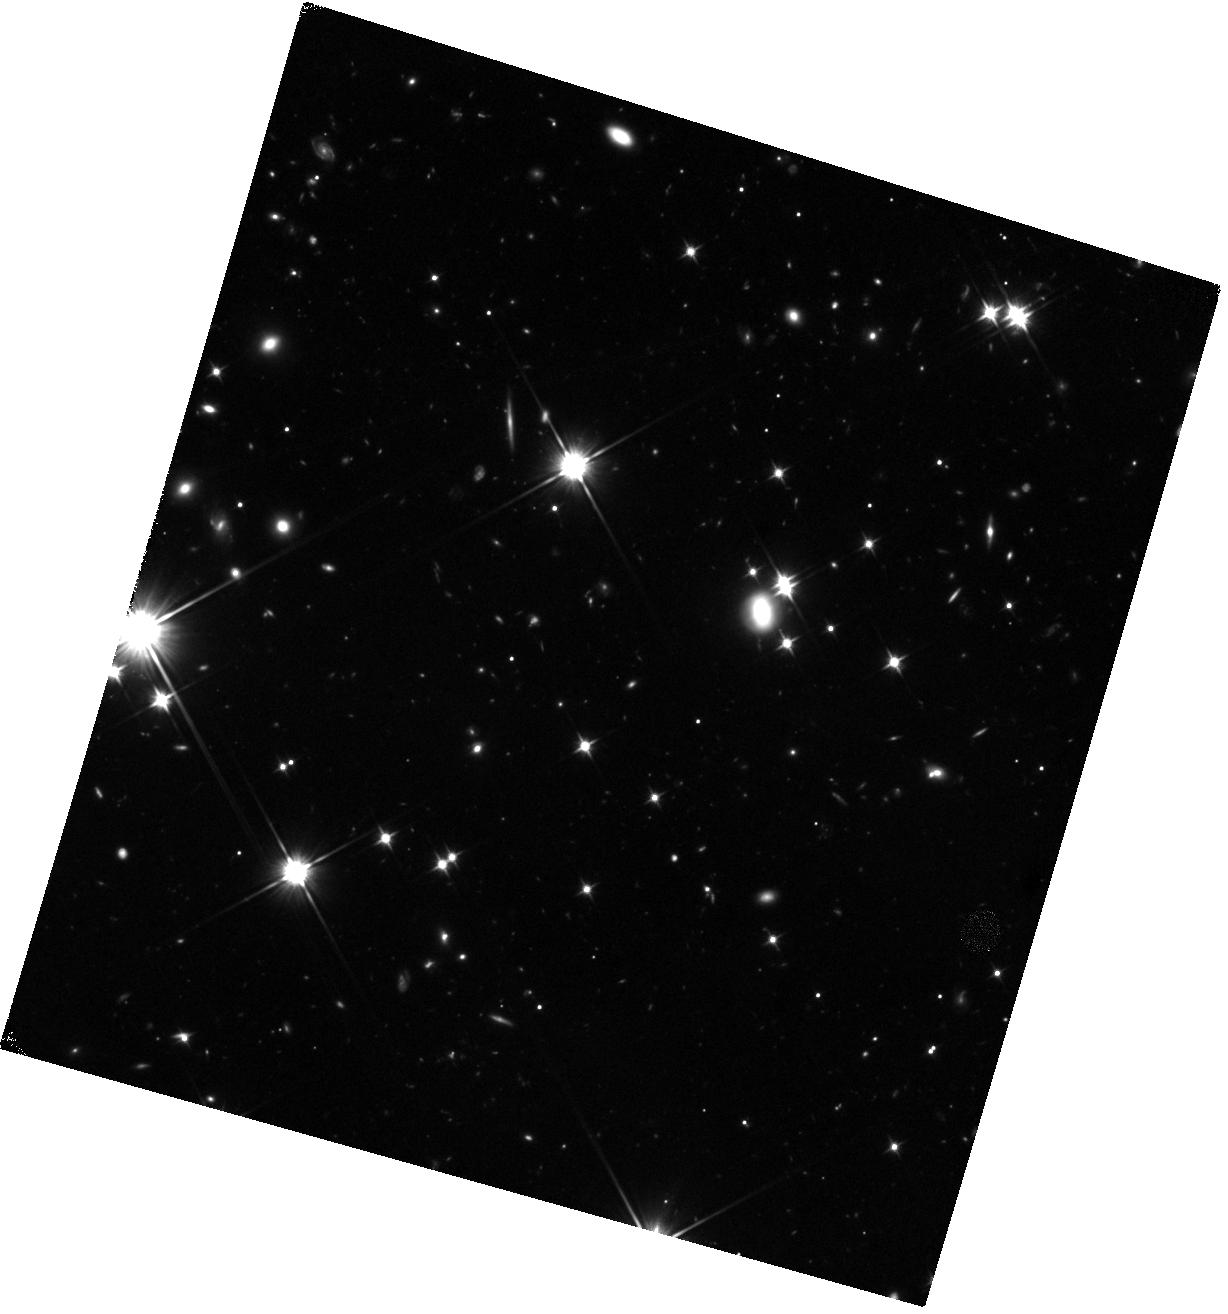
Target: GRB-160509A. Instrument: WFC3/IR. Filter: F110W. Exposure: 45 min. Observation ID: hst_14353_11_wfc3_ir_f110w_id2t11

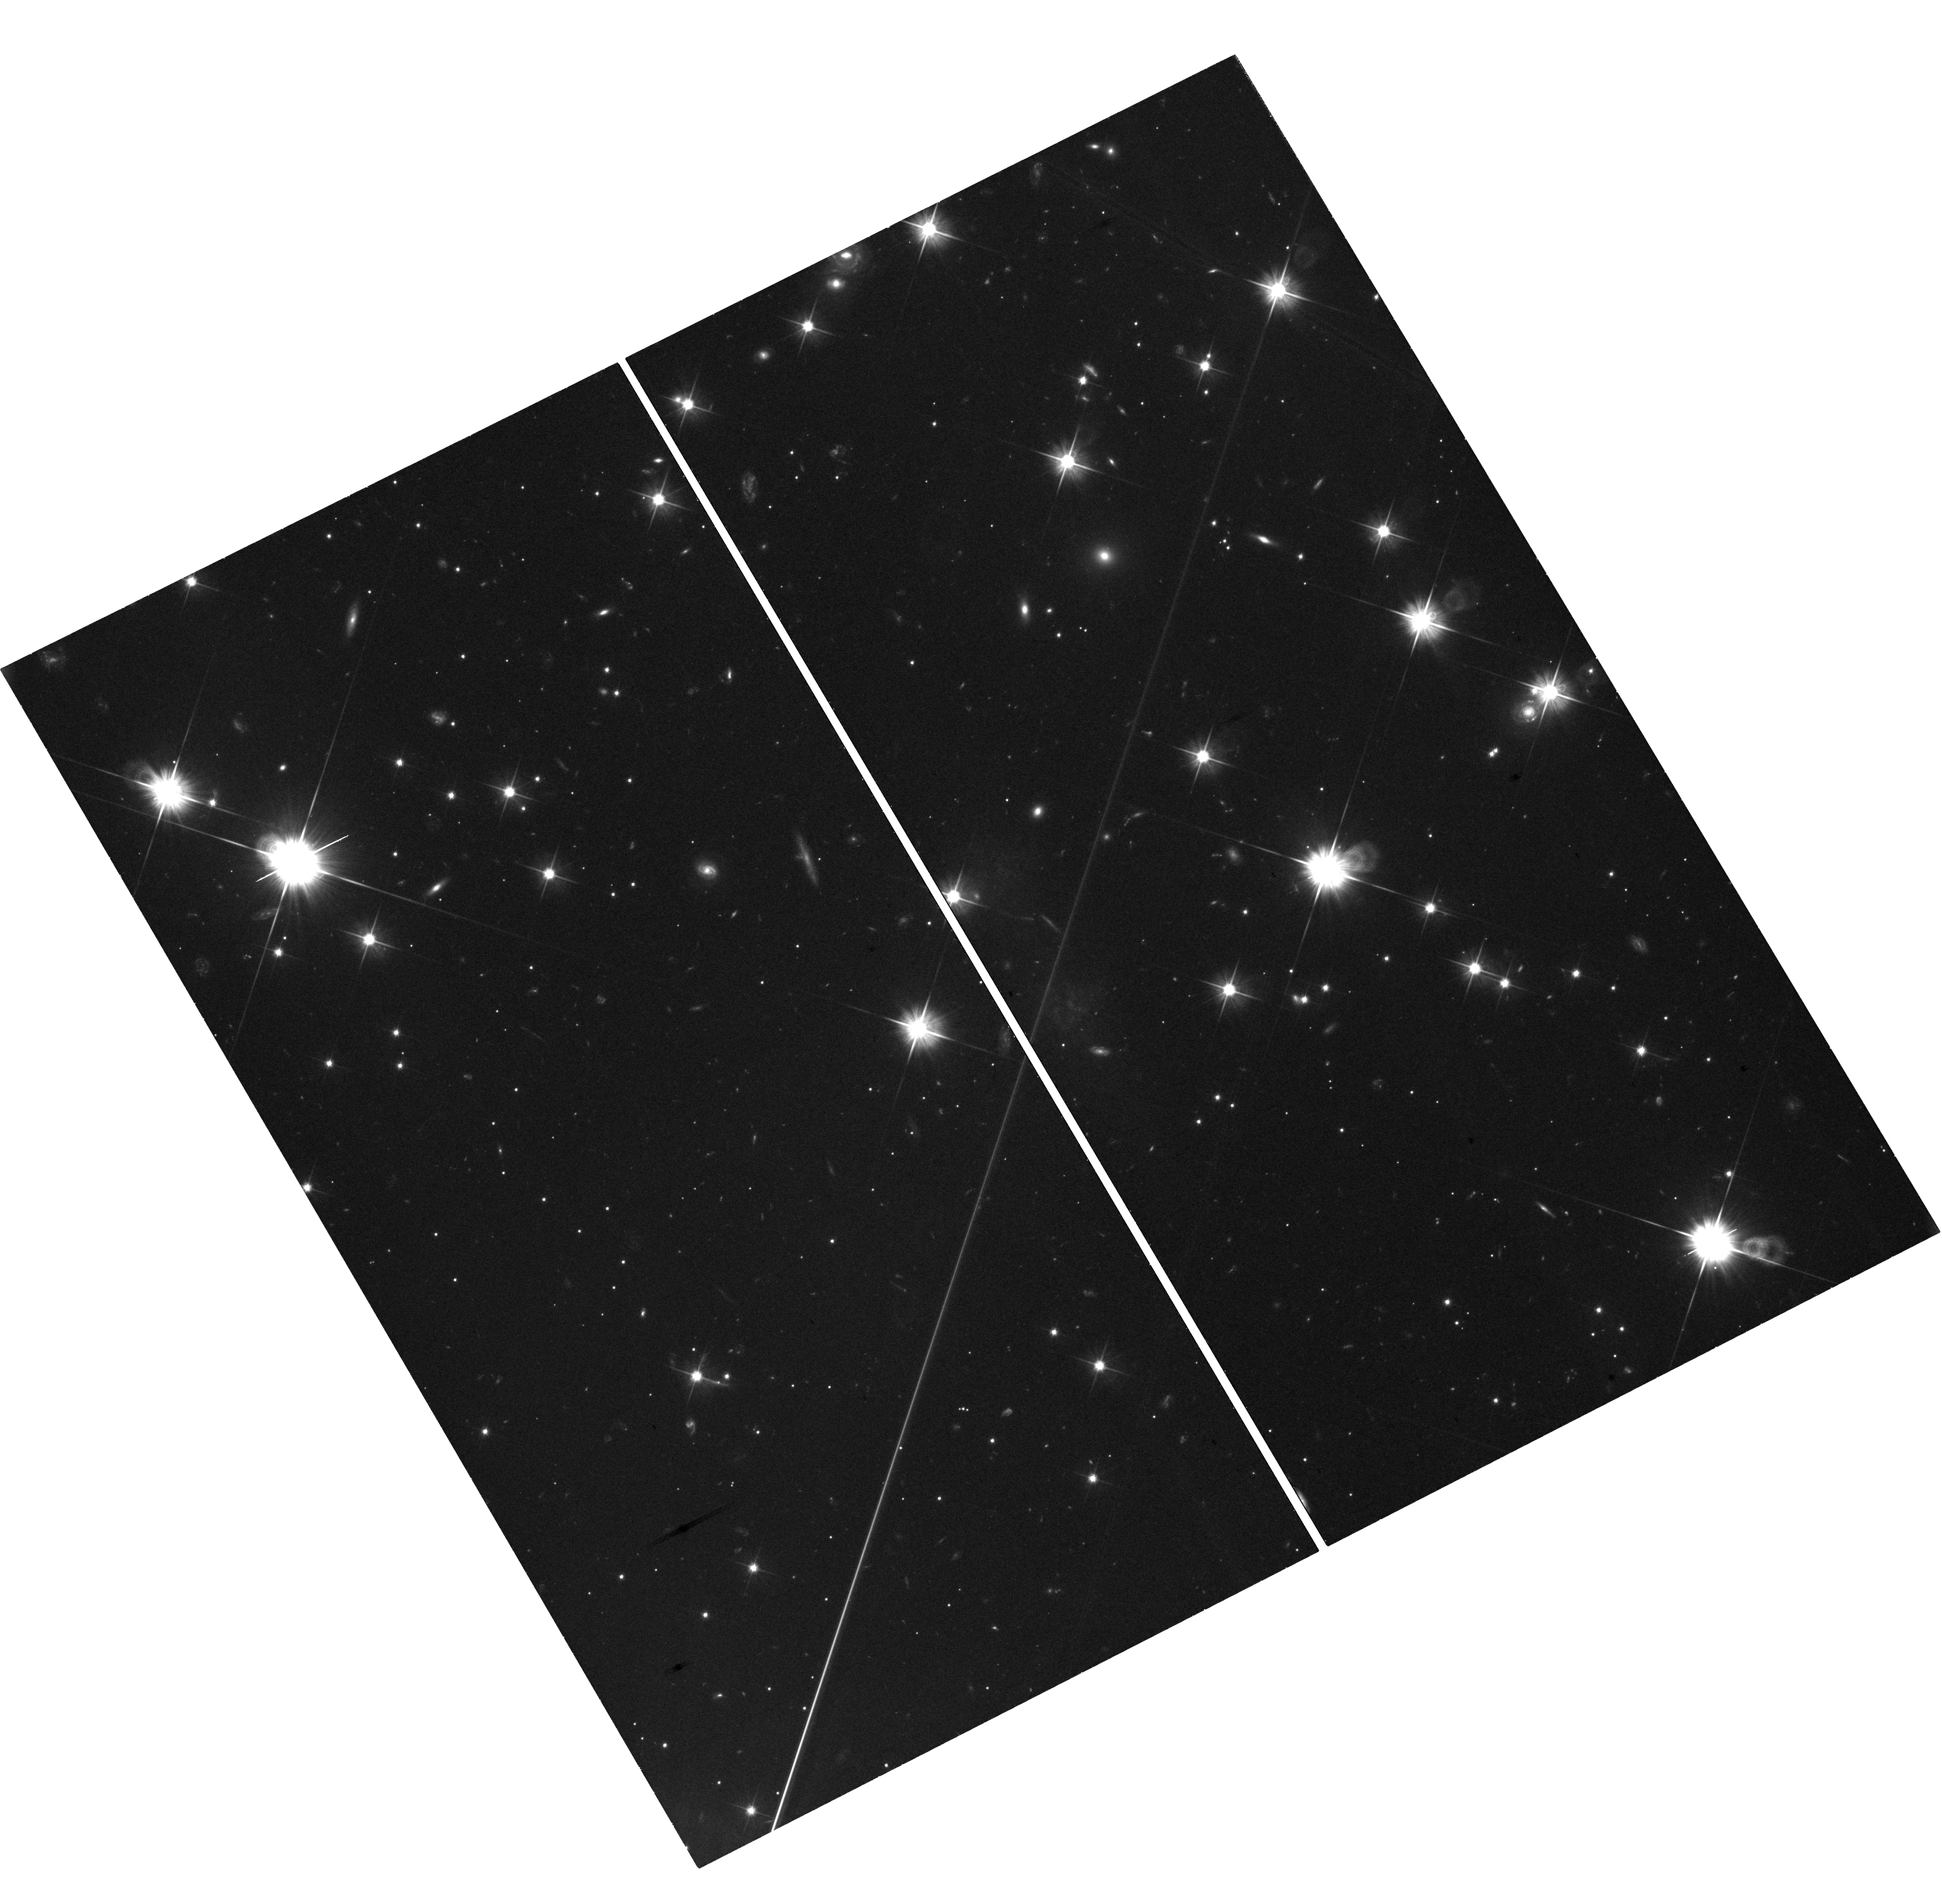
Target: GRB-160625B. Instrument: WFC3/UVIS. Filter: F606W. Exposure: 1.3 h. Observation ID: hst_14353_22_wfc3_uvis_f606w_id2t22

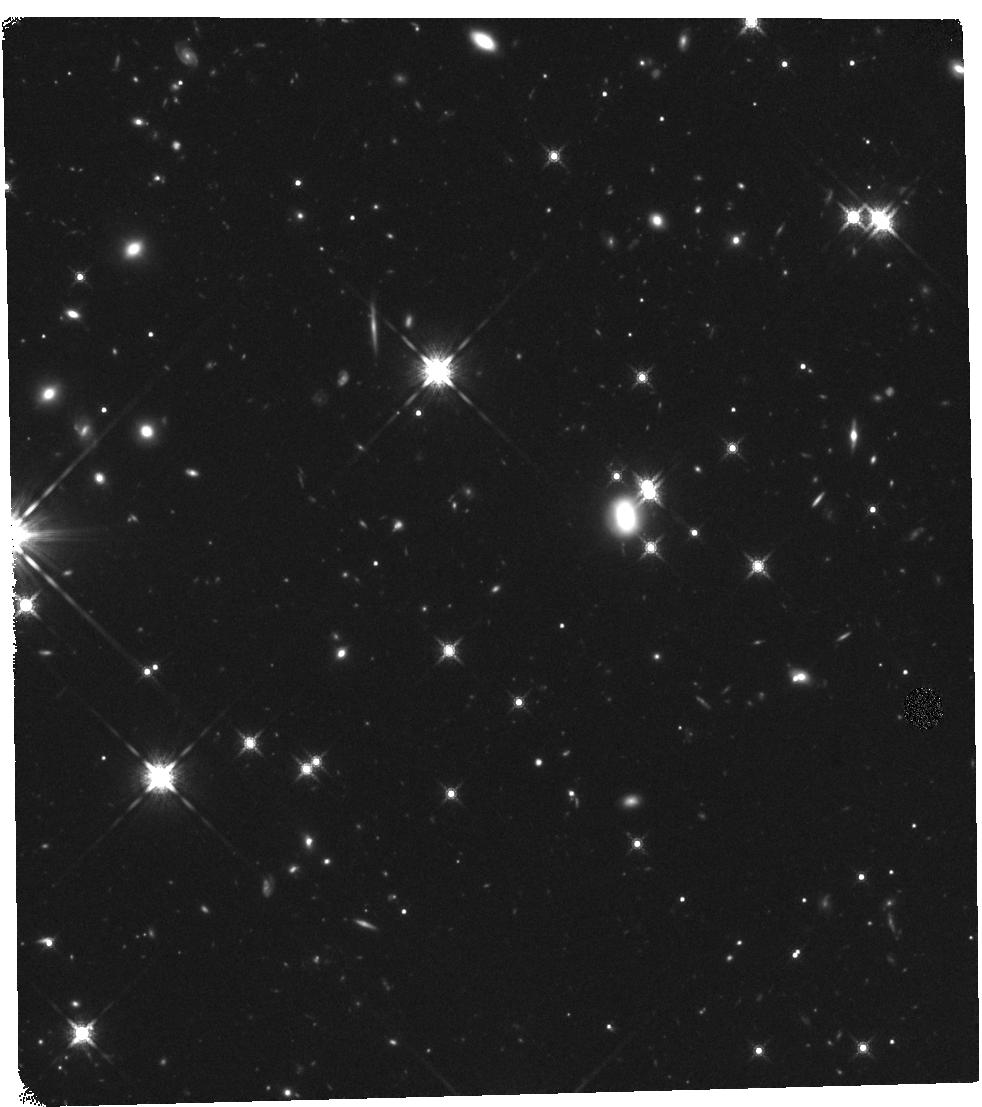
Target: GRB-160509A. Instrument: WFC3/IR. Filter: F160W. Exposure: 47 min. Observation ID: hst_14353_10_wfc3_ir_f160w_id2t10

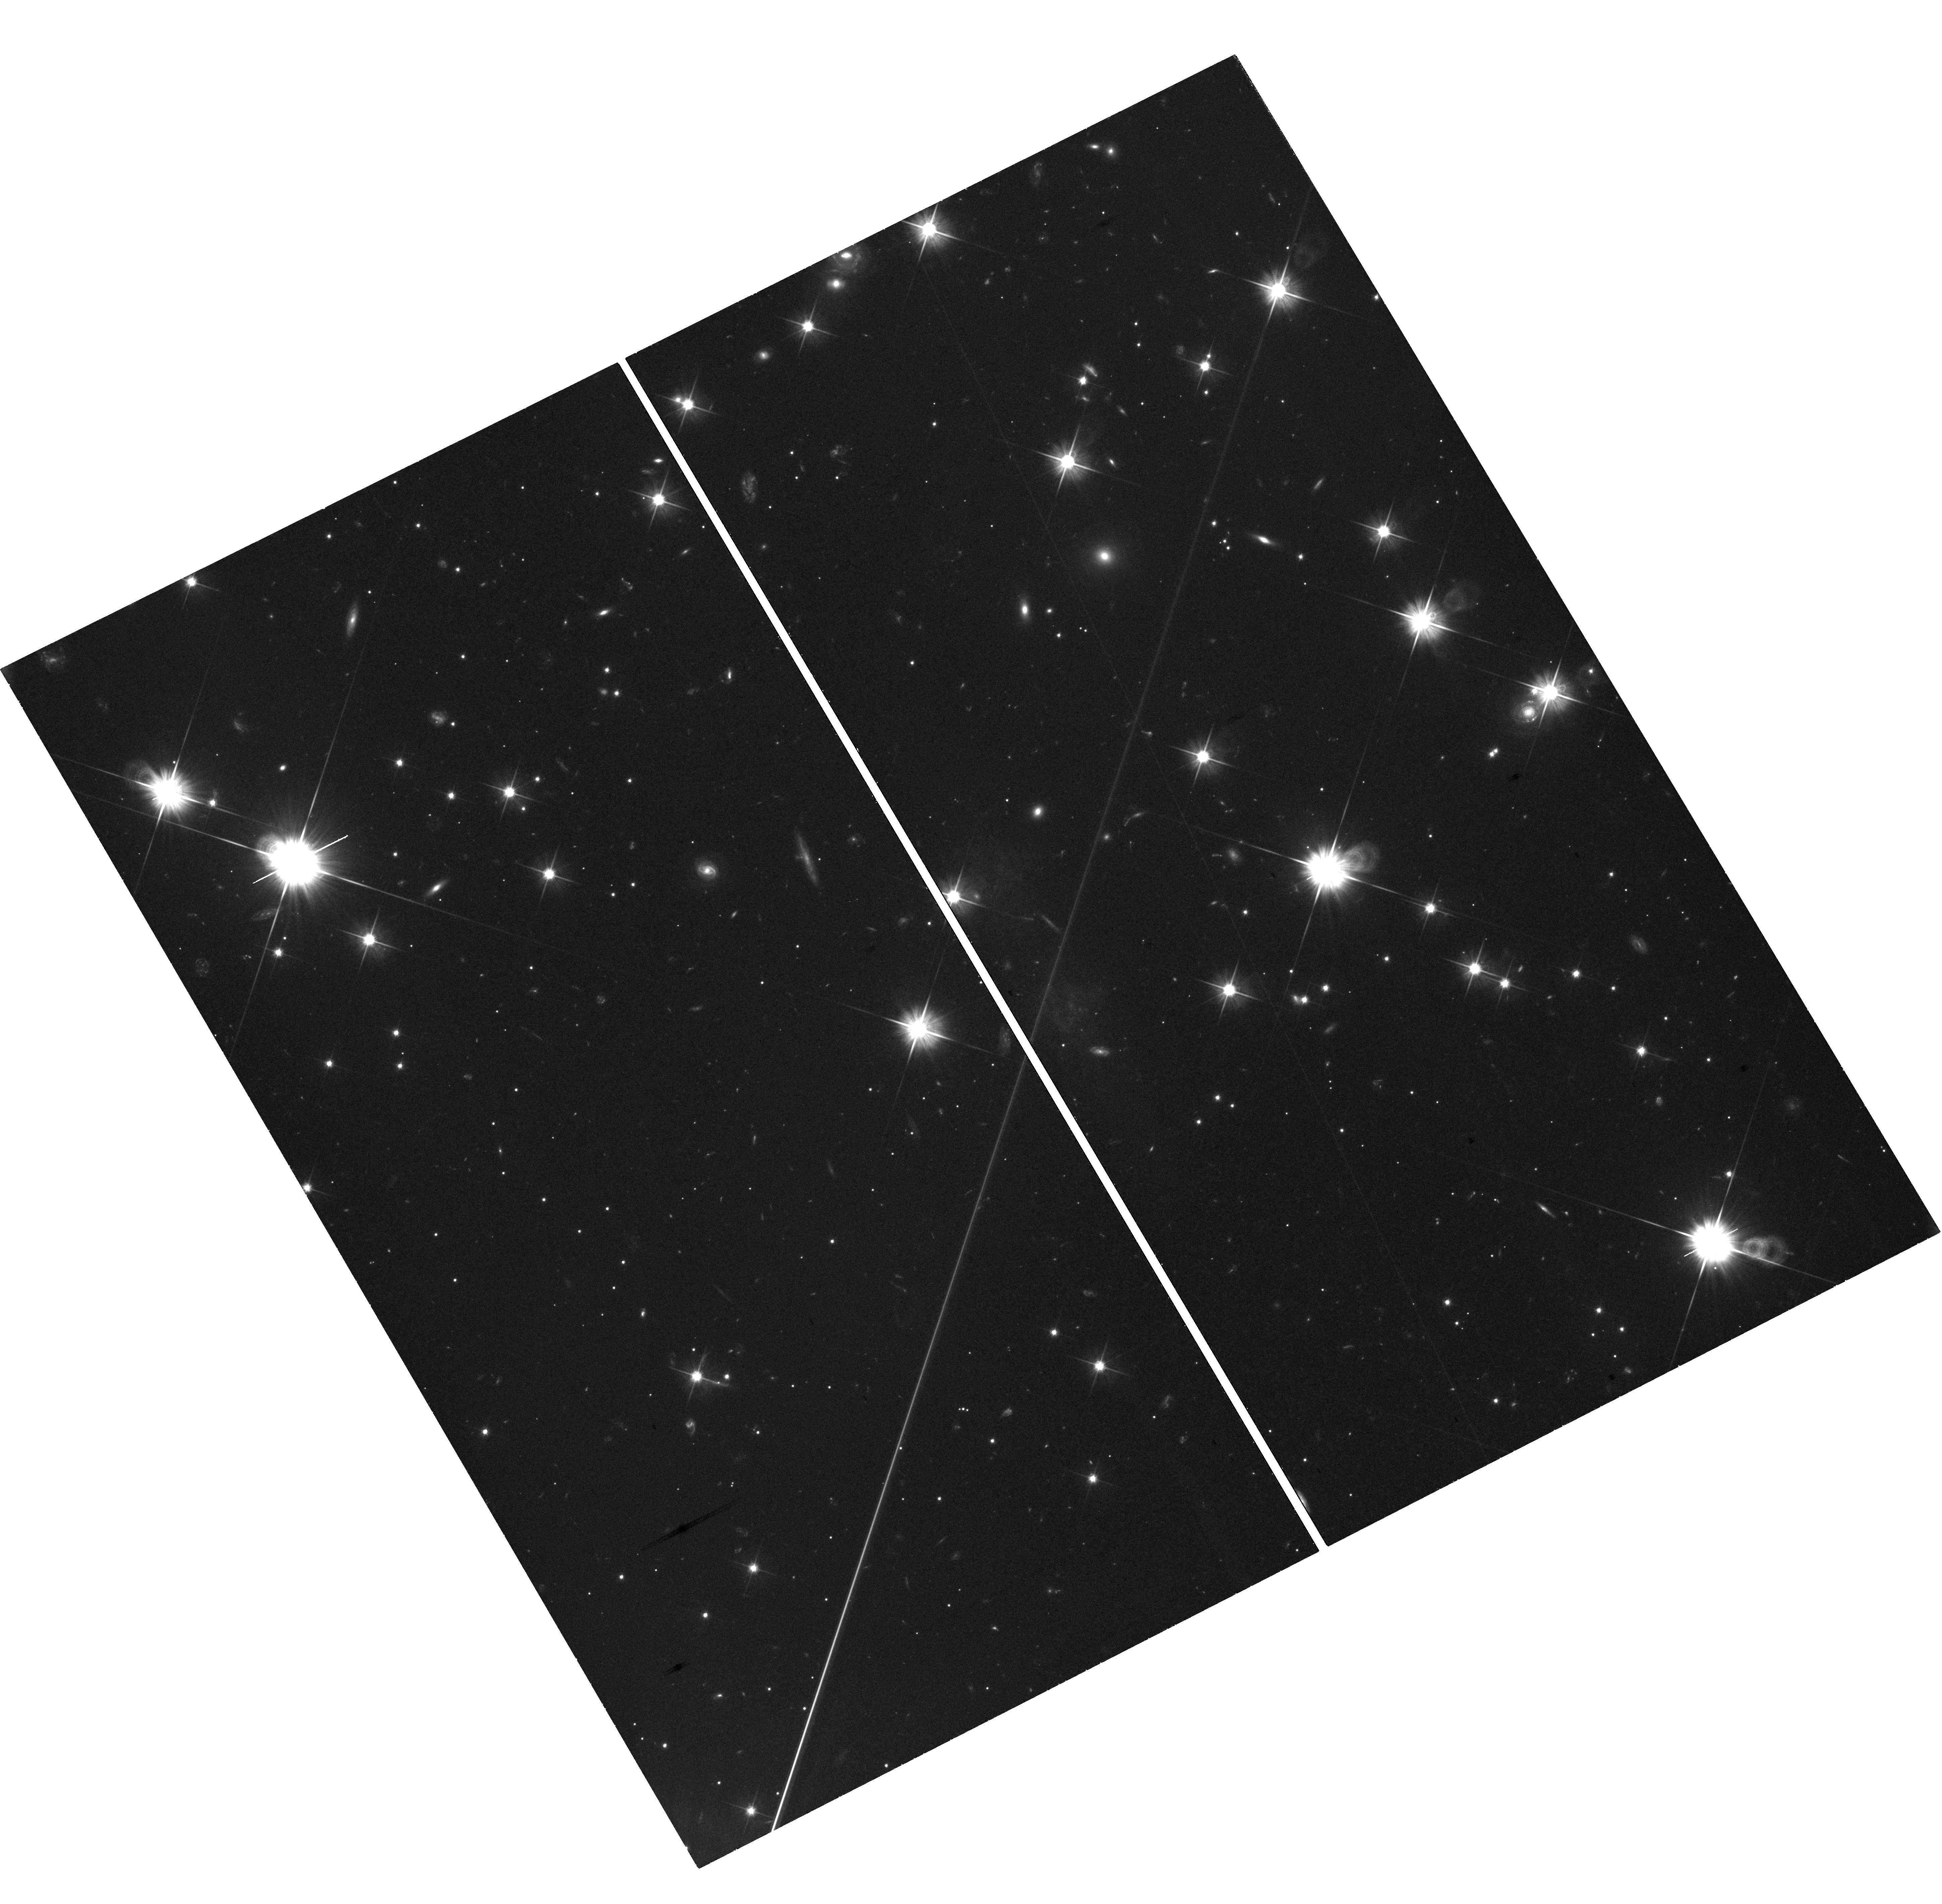
Target: GRB-160625B. Instrument: WFC3/UVIS. Filter: F606W. Exposure: 1.3 h. Observation ID: hst_14353_23_wfc3_uvis_f606w_id2t23

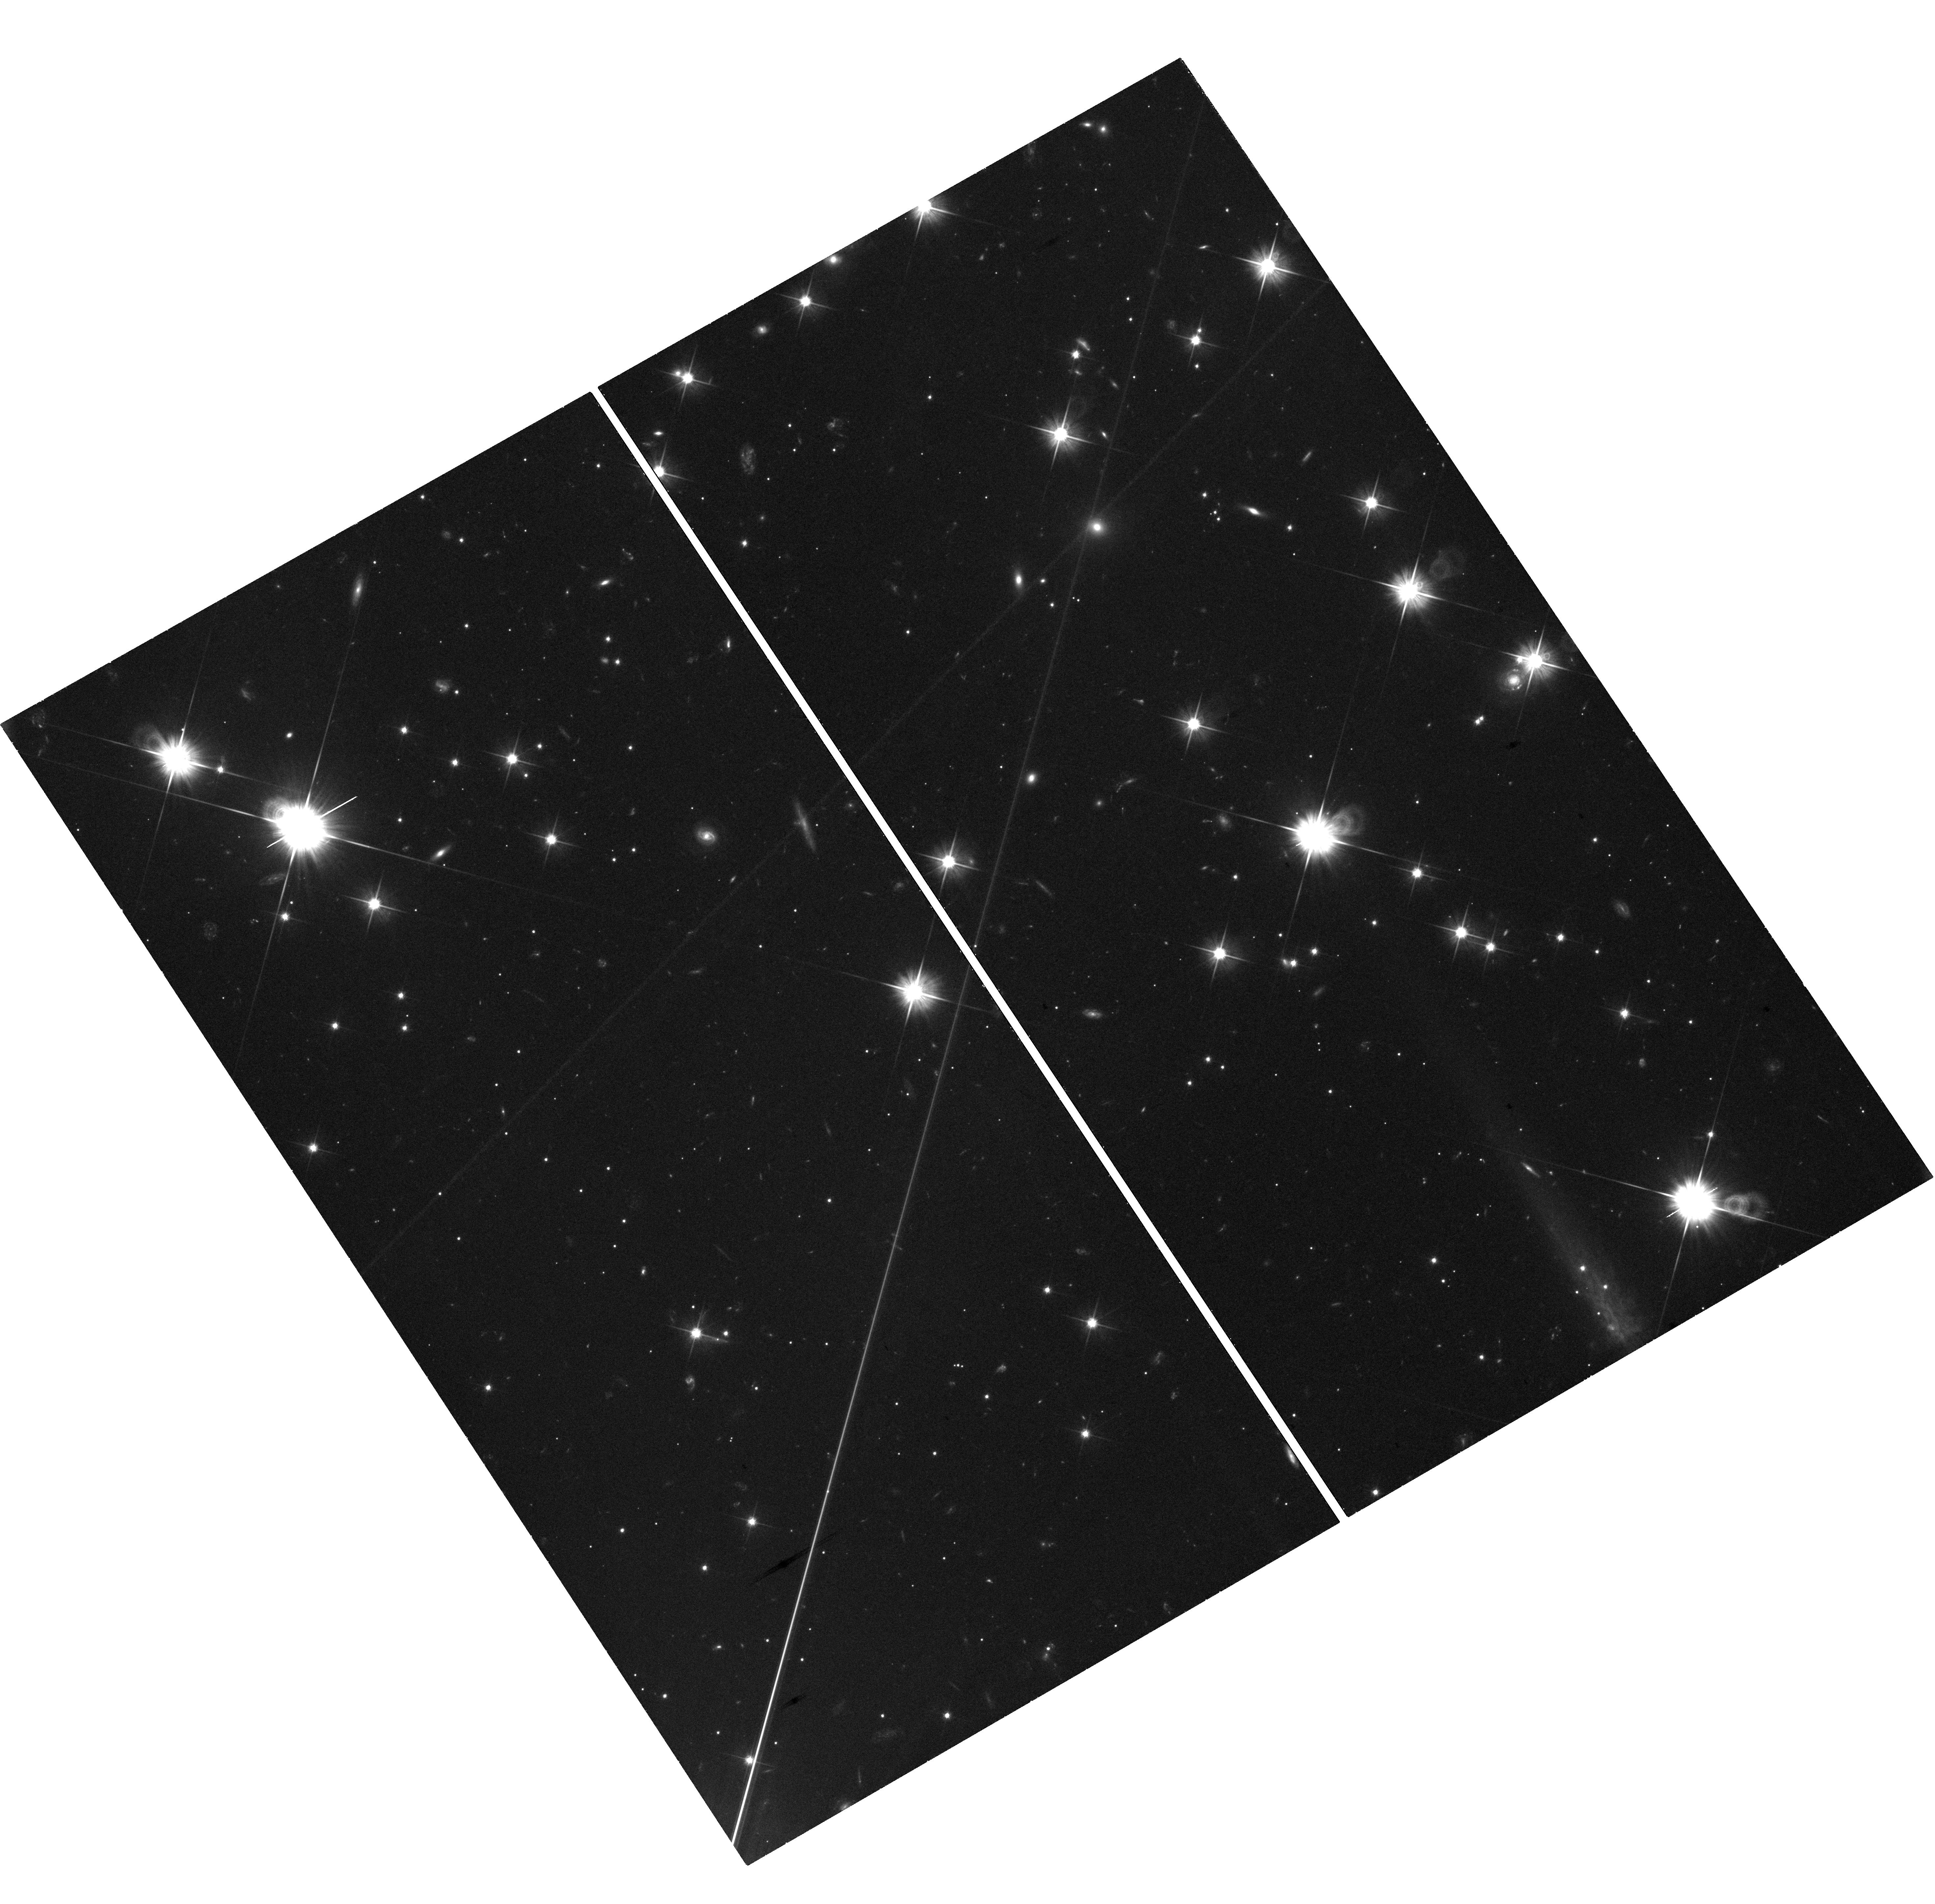
Target: GRB-160625B. Instrument: WFC3/UVIS. Filter: F606W. Exposure: 1.3 h. Observation ID: hst_14353_21_wfc3_uvis_f606w_id2t21

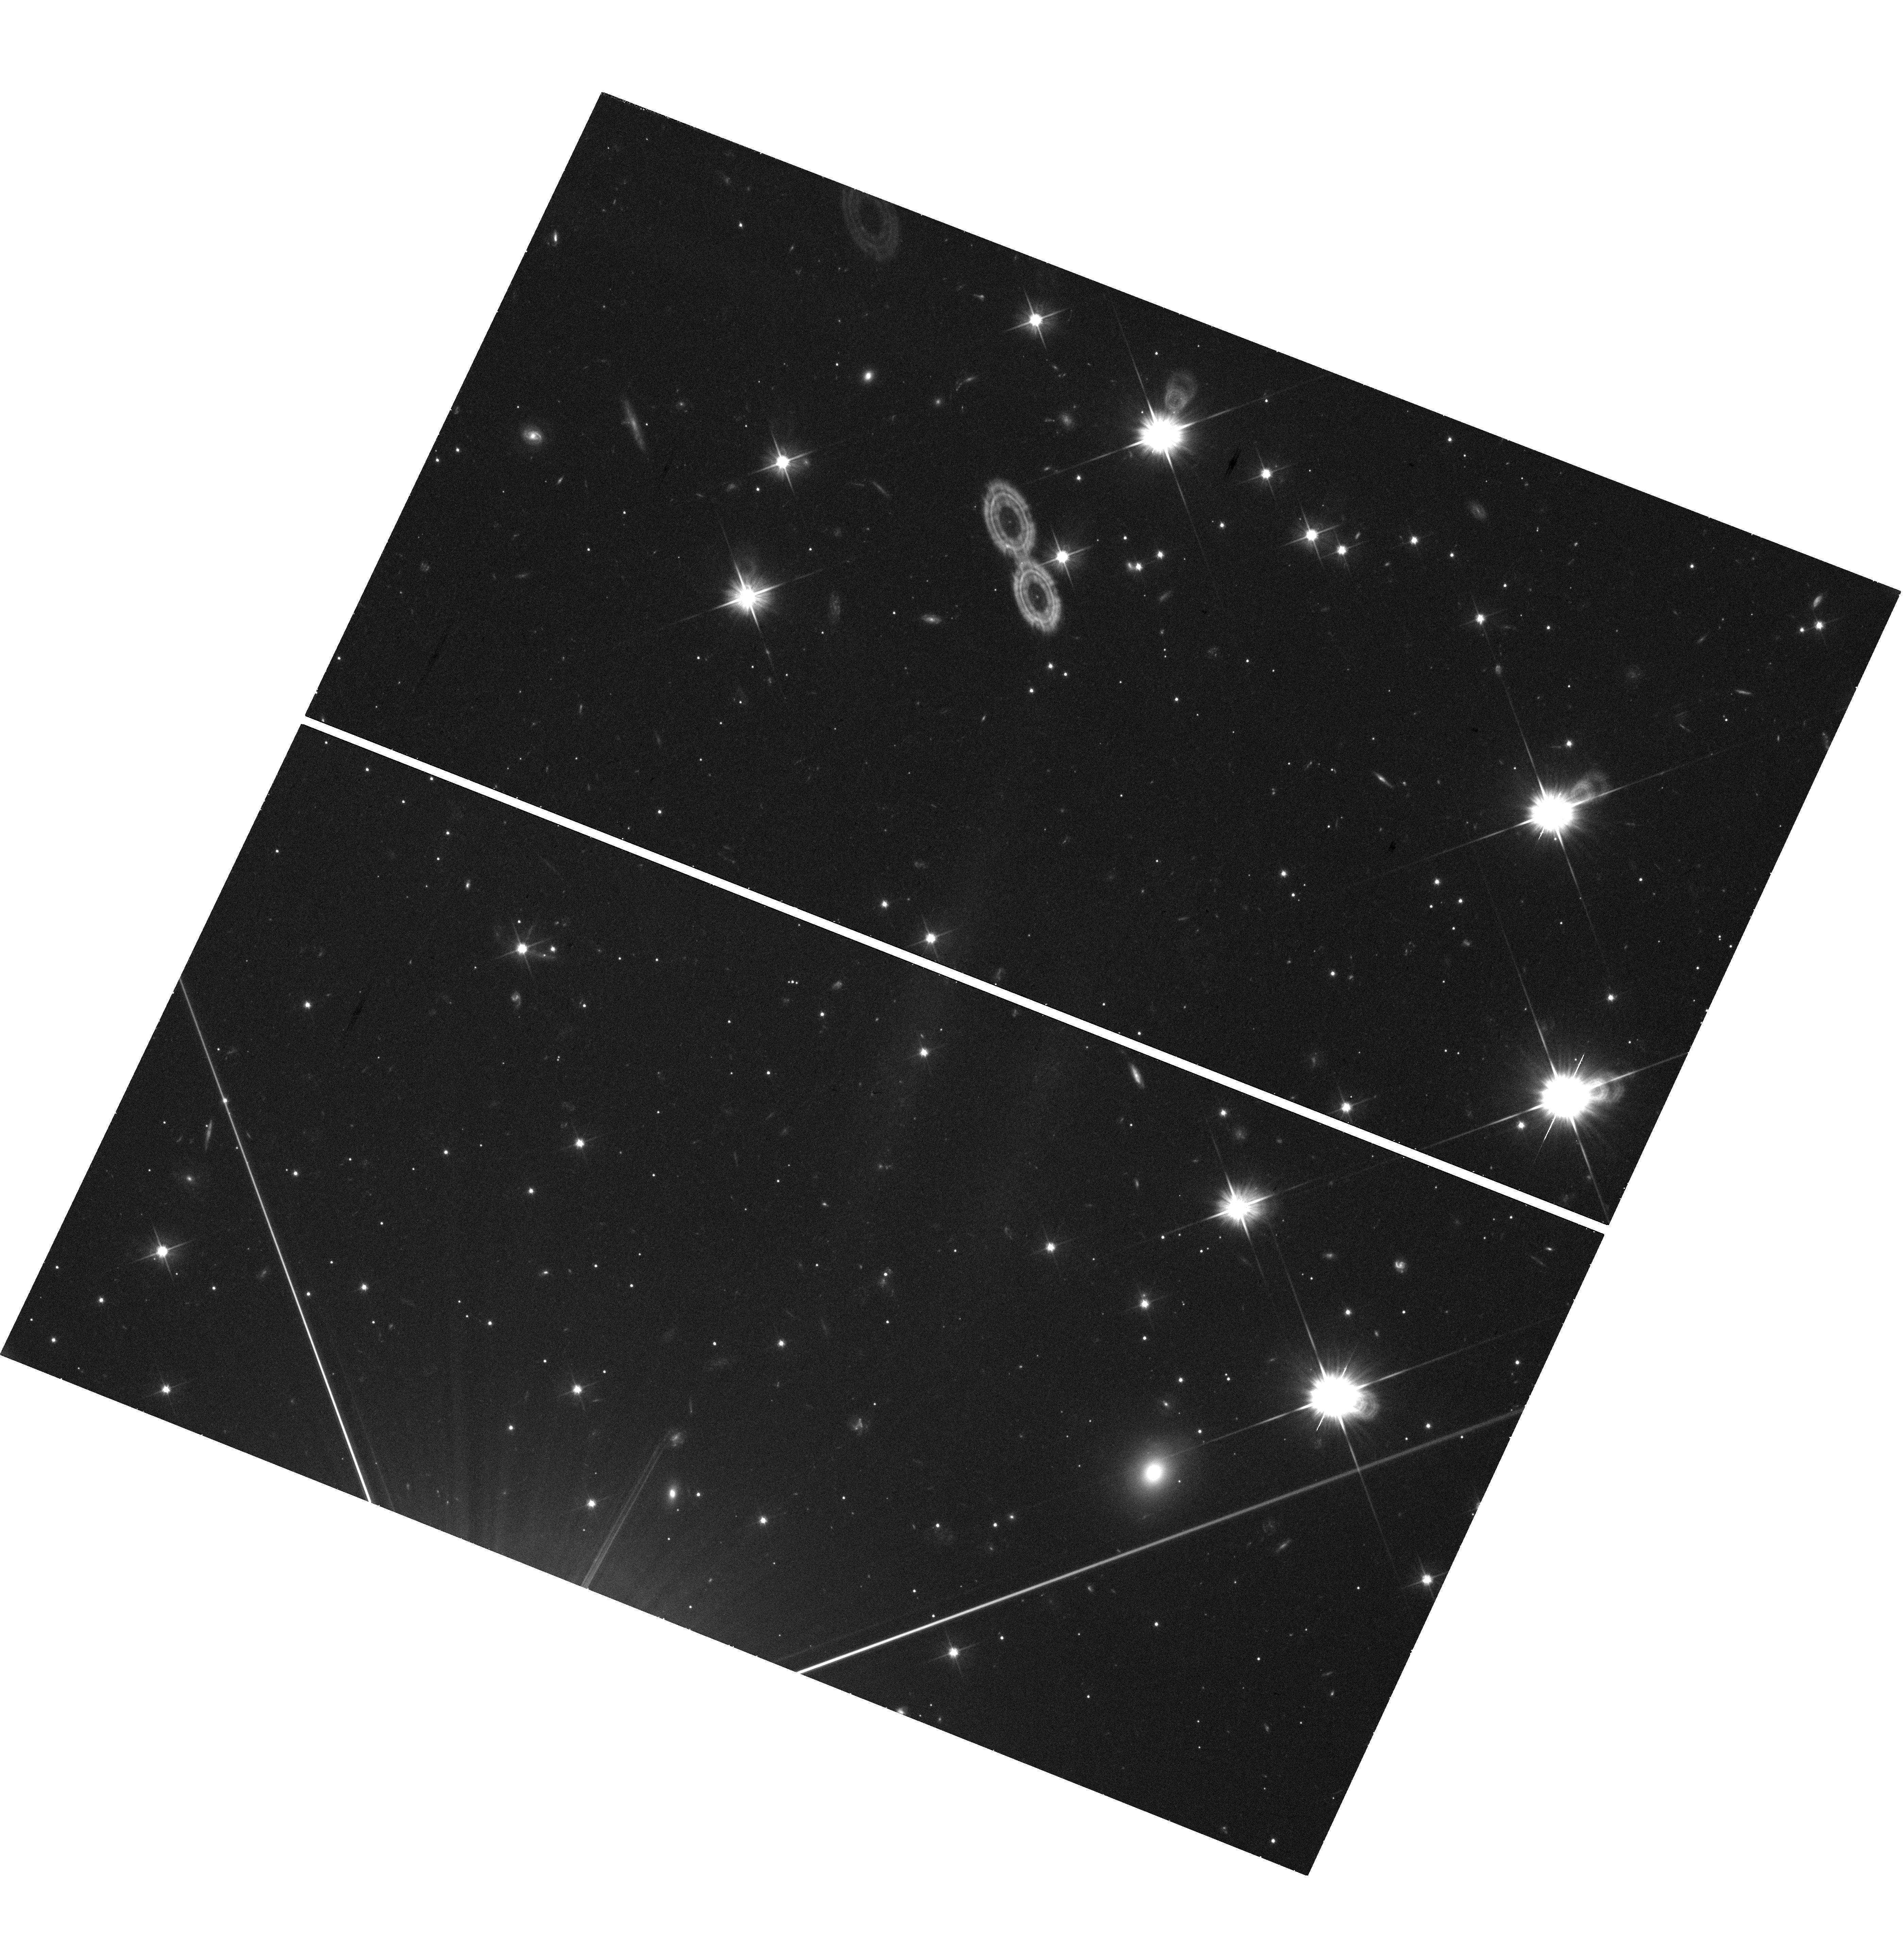
Target: GRB-160625B. Instrument: WFC3/UVIS. Filter: F606W. Exposure: 40 min. Observation ID: hst_14353_20_wfc3_uvis_f606w_id2t20

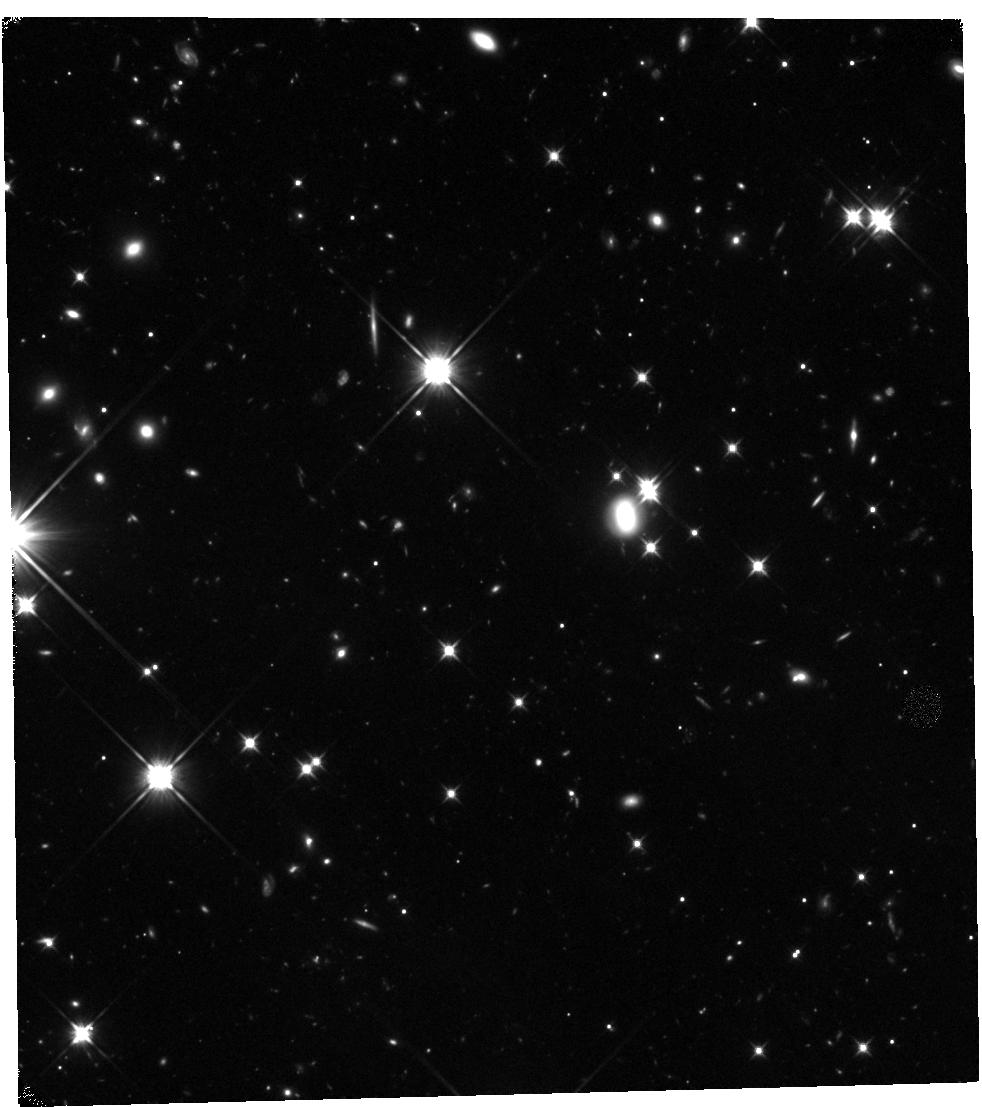
Target: GRB-160509A. Instrument: WFC3/IR. Filter: F110W. Exposure: 45 min. Observation ID: hst_14353_10_wfc3_ir_f110w_id2t10

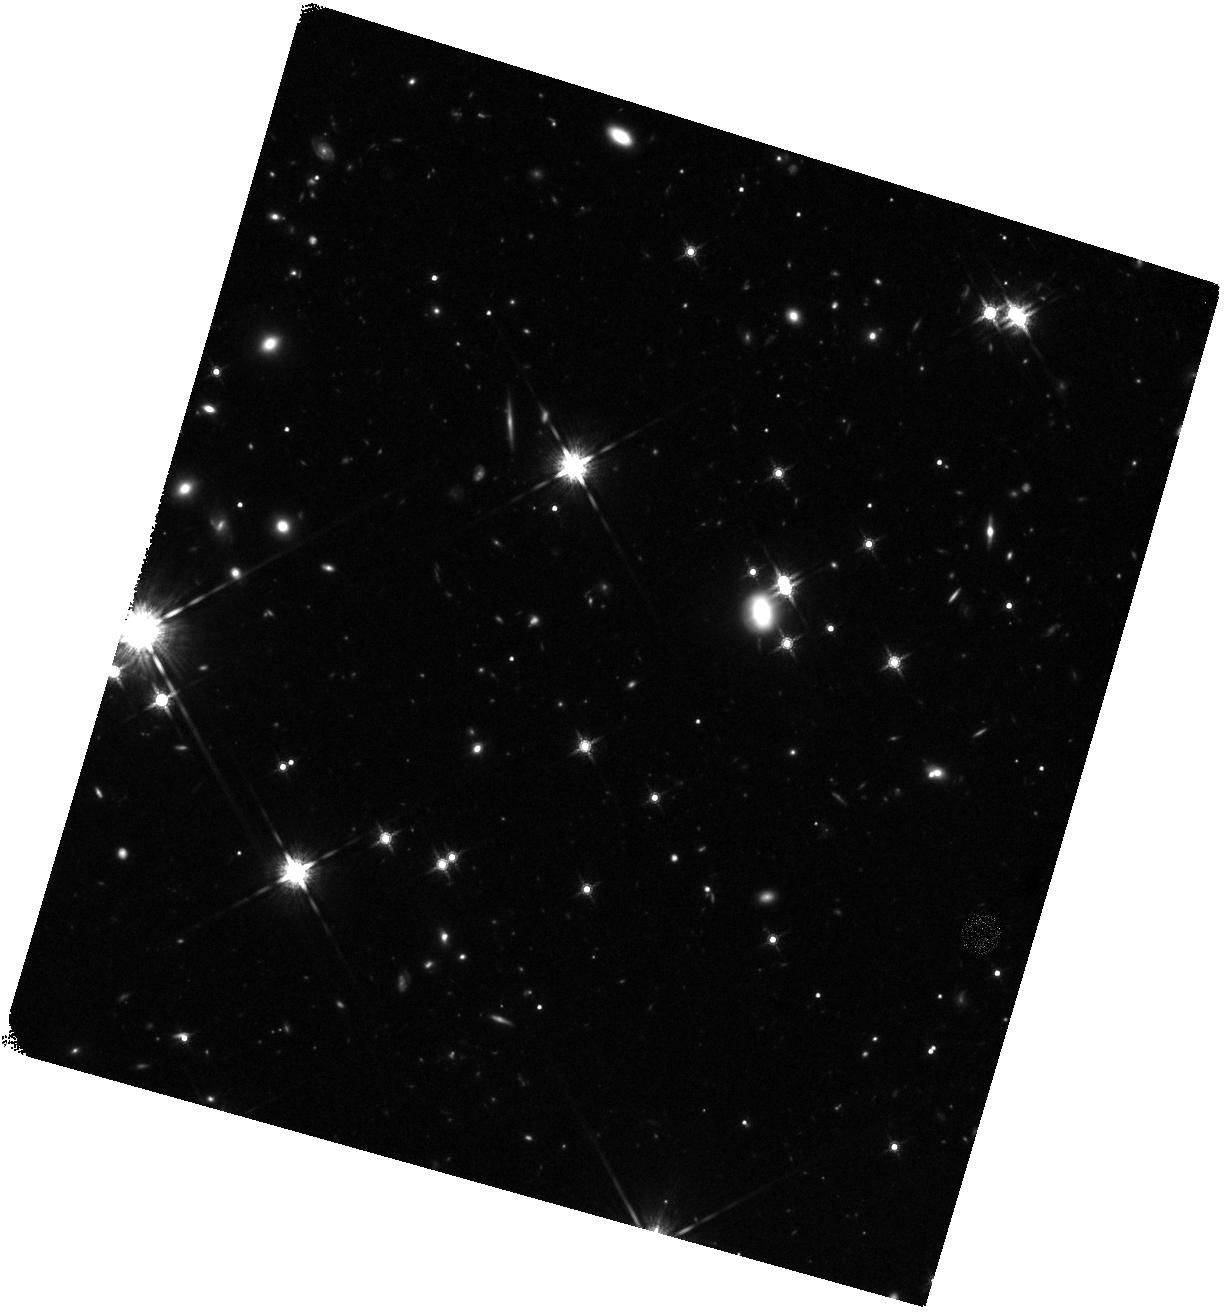
Target: GRB-160509A. Instrument: WFC3/IR. Filter: F160W. Exposure: 47 min. Observation ID: hst_14353_11_wfc3_ir_f160w_id2t11

The Astrophysics of the Most Energetic Gamma-Ray Bursts (PI: Fruchter, Andrew S.)

The Large Area Telescope (LAT) of Fermi has found a sample of highly relativistic gamma-ray bursts (GRBs), which may be among the most energetic bursts ever discovered. Here we propose to use Chandra and HST to follow the late time X-ray and optical light curves of a LAT detected burst that also has excellent early multiwavelength coverage. Our observations, in conjunction with the Fermi data, will allow us to measure the energy and the bulk Lorentz factor of the explosion. Recent work on some of the most powerful GRBs begins to substantially constrain physical models of the progenitors. The energetics of the highly relativistic LAT bursts may greatly strengthen these constraints and provide new insight into the currently unknown mechanism that determines the energy of a GRB.